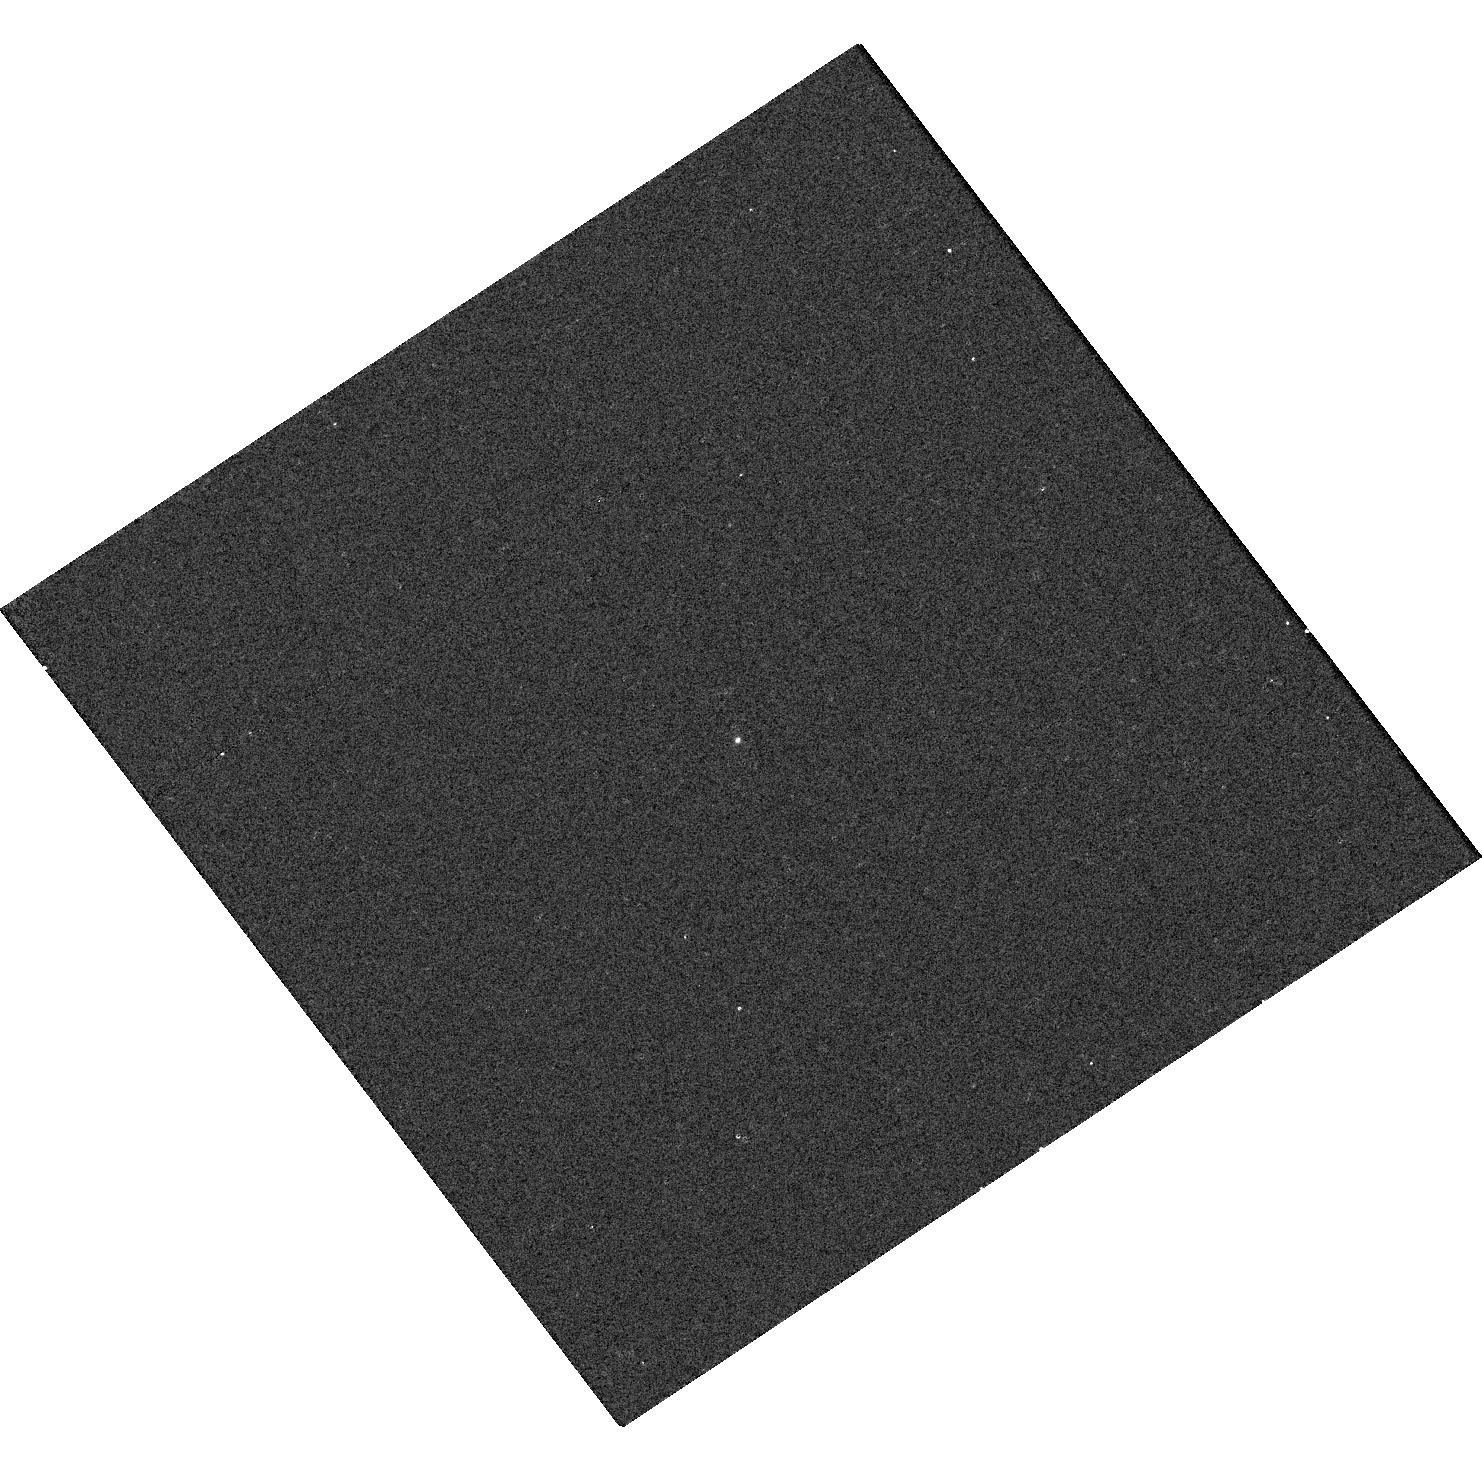
Target: GALEXJ204558.6-070306. Instrument: WFC3/UVIS. Filter: F218W. Exposure: 2 min. Observation ID: hst_14119_2l_wfc3_uvis_f218w_icyr2l

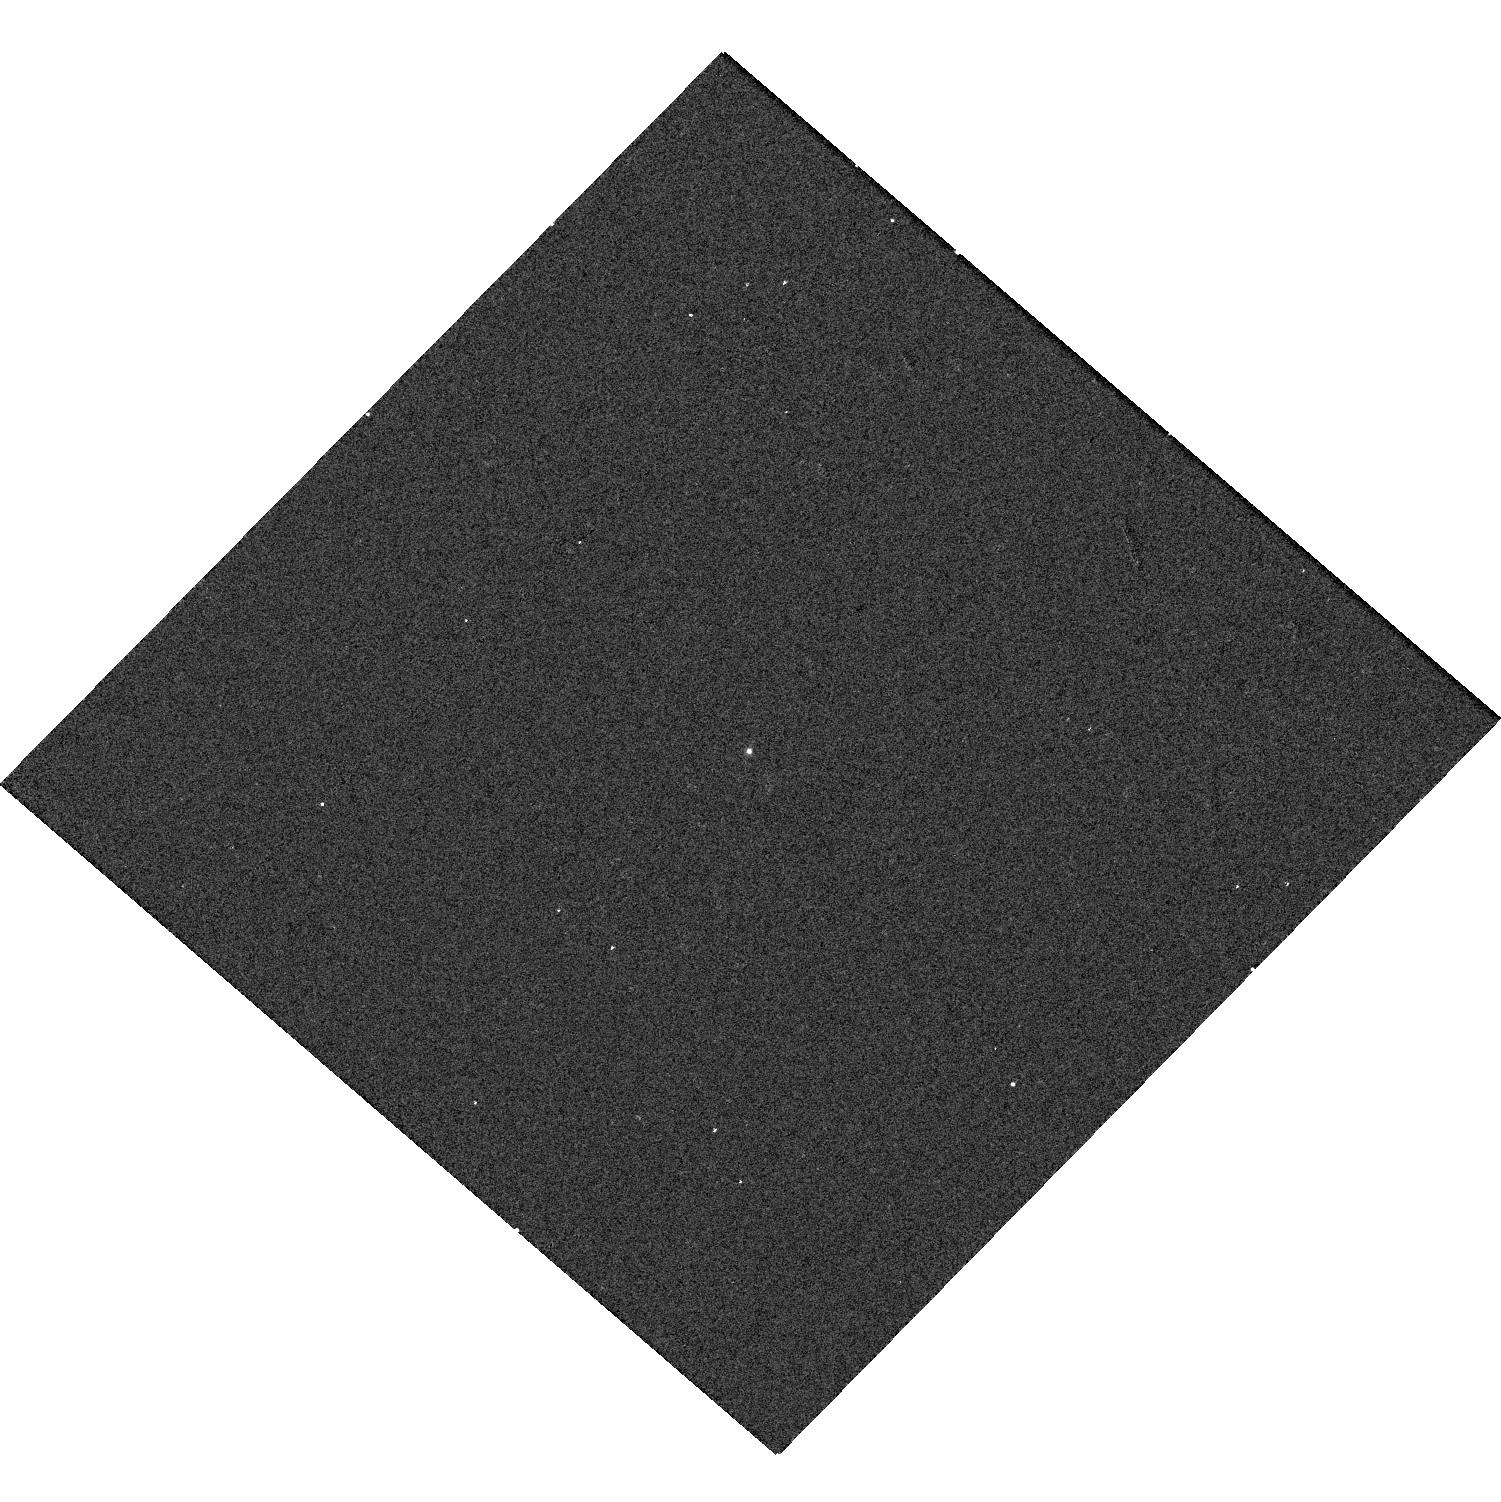
Target: GALEXJ081316.2+375456. Instrument: WFC3/UVIS. Filter: F275W. Exposure: 1 min. Observation ID: hst_14119_0r_wfc3_uvis_f275w_icyr0r

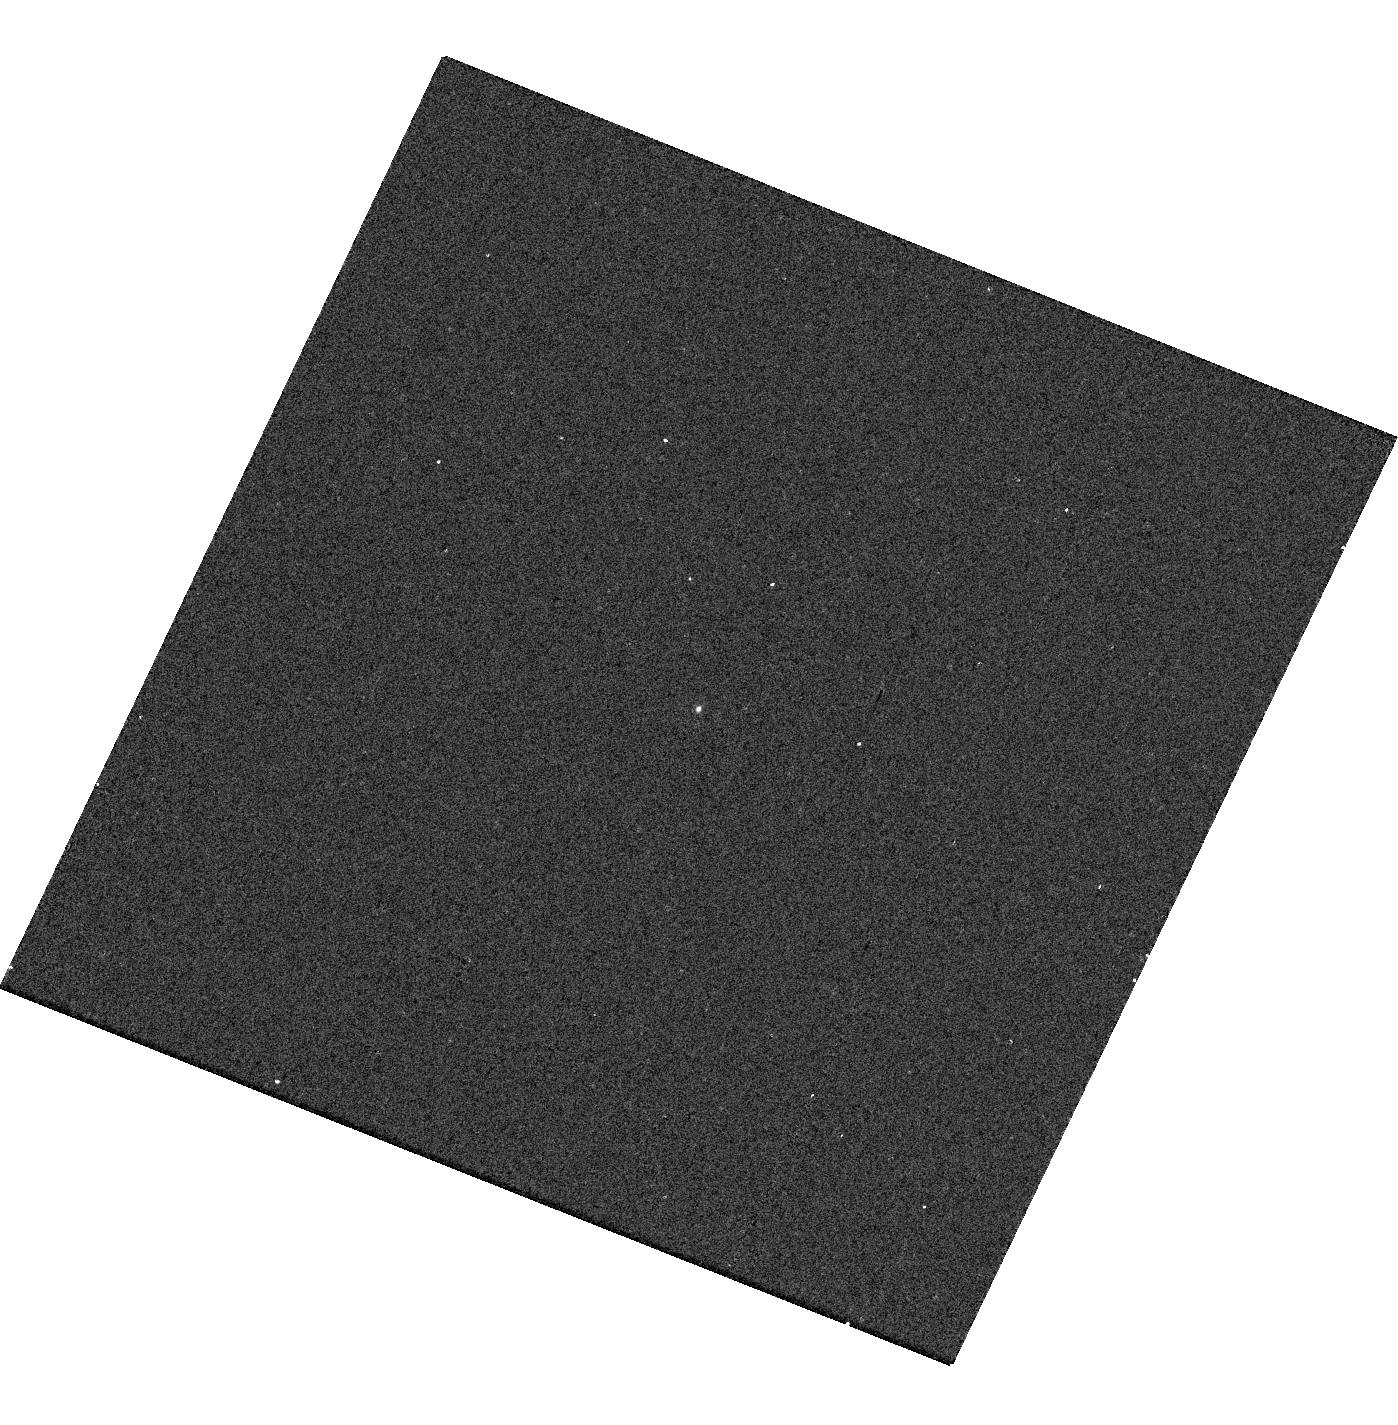
Target: GALEXJ083033.0+314610. Instrument: WFC3/UVIS. Filter: F218W. Exposure: 2 min. Observation ID: hst_14119_0v_wfc3_uvis_f218w_icyr0v

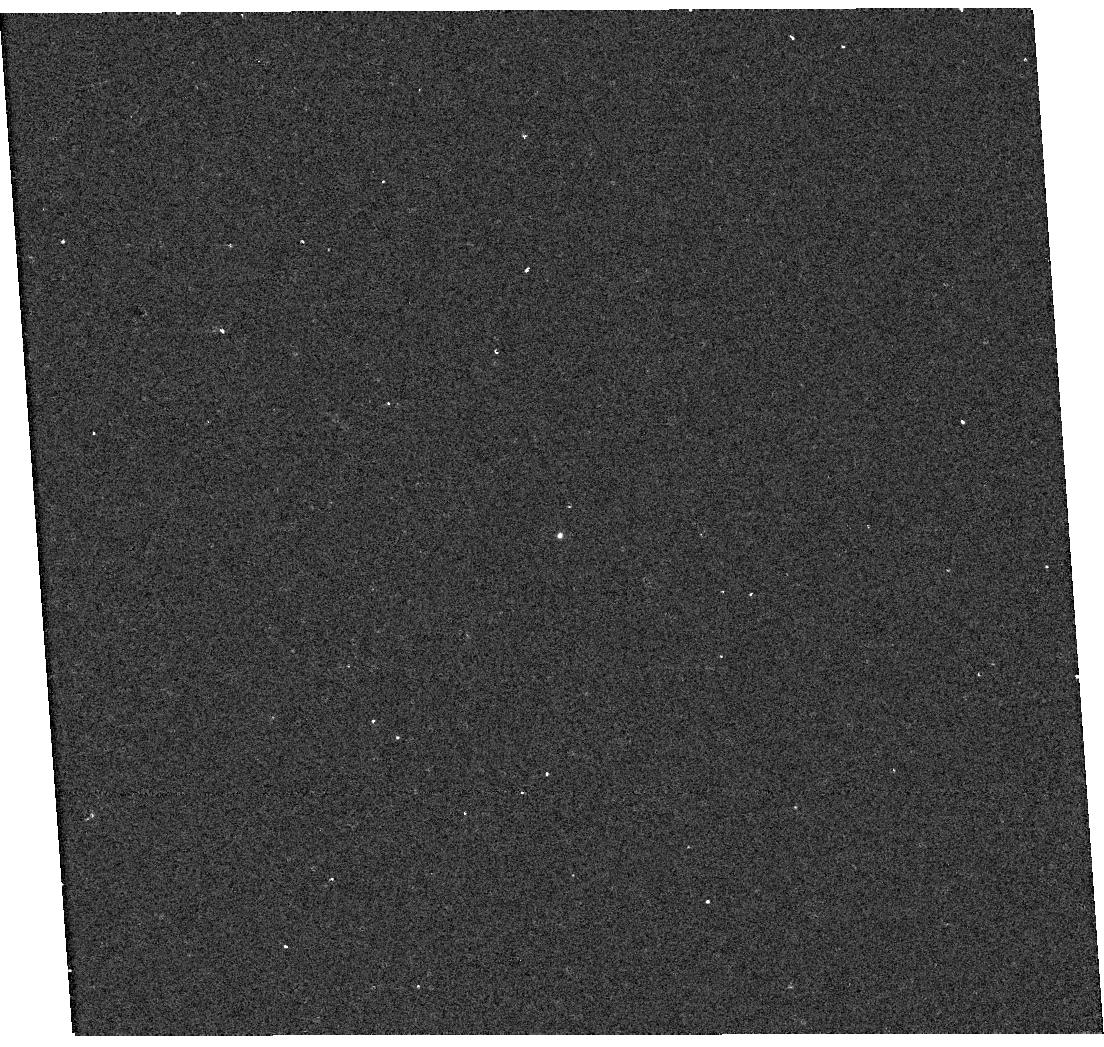
Target: GALEXJ104725.5+230247. Instrument: WFC3/UVIS. Filter: F218W. Exposure: 2 min. Observation ID: hst_14119_16_wfc3_uvis_f218w_icyr16

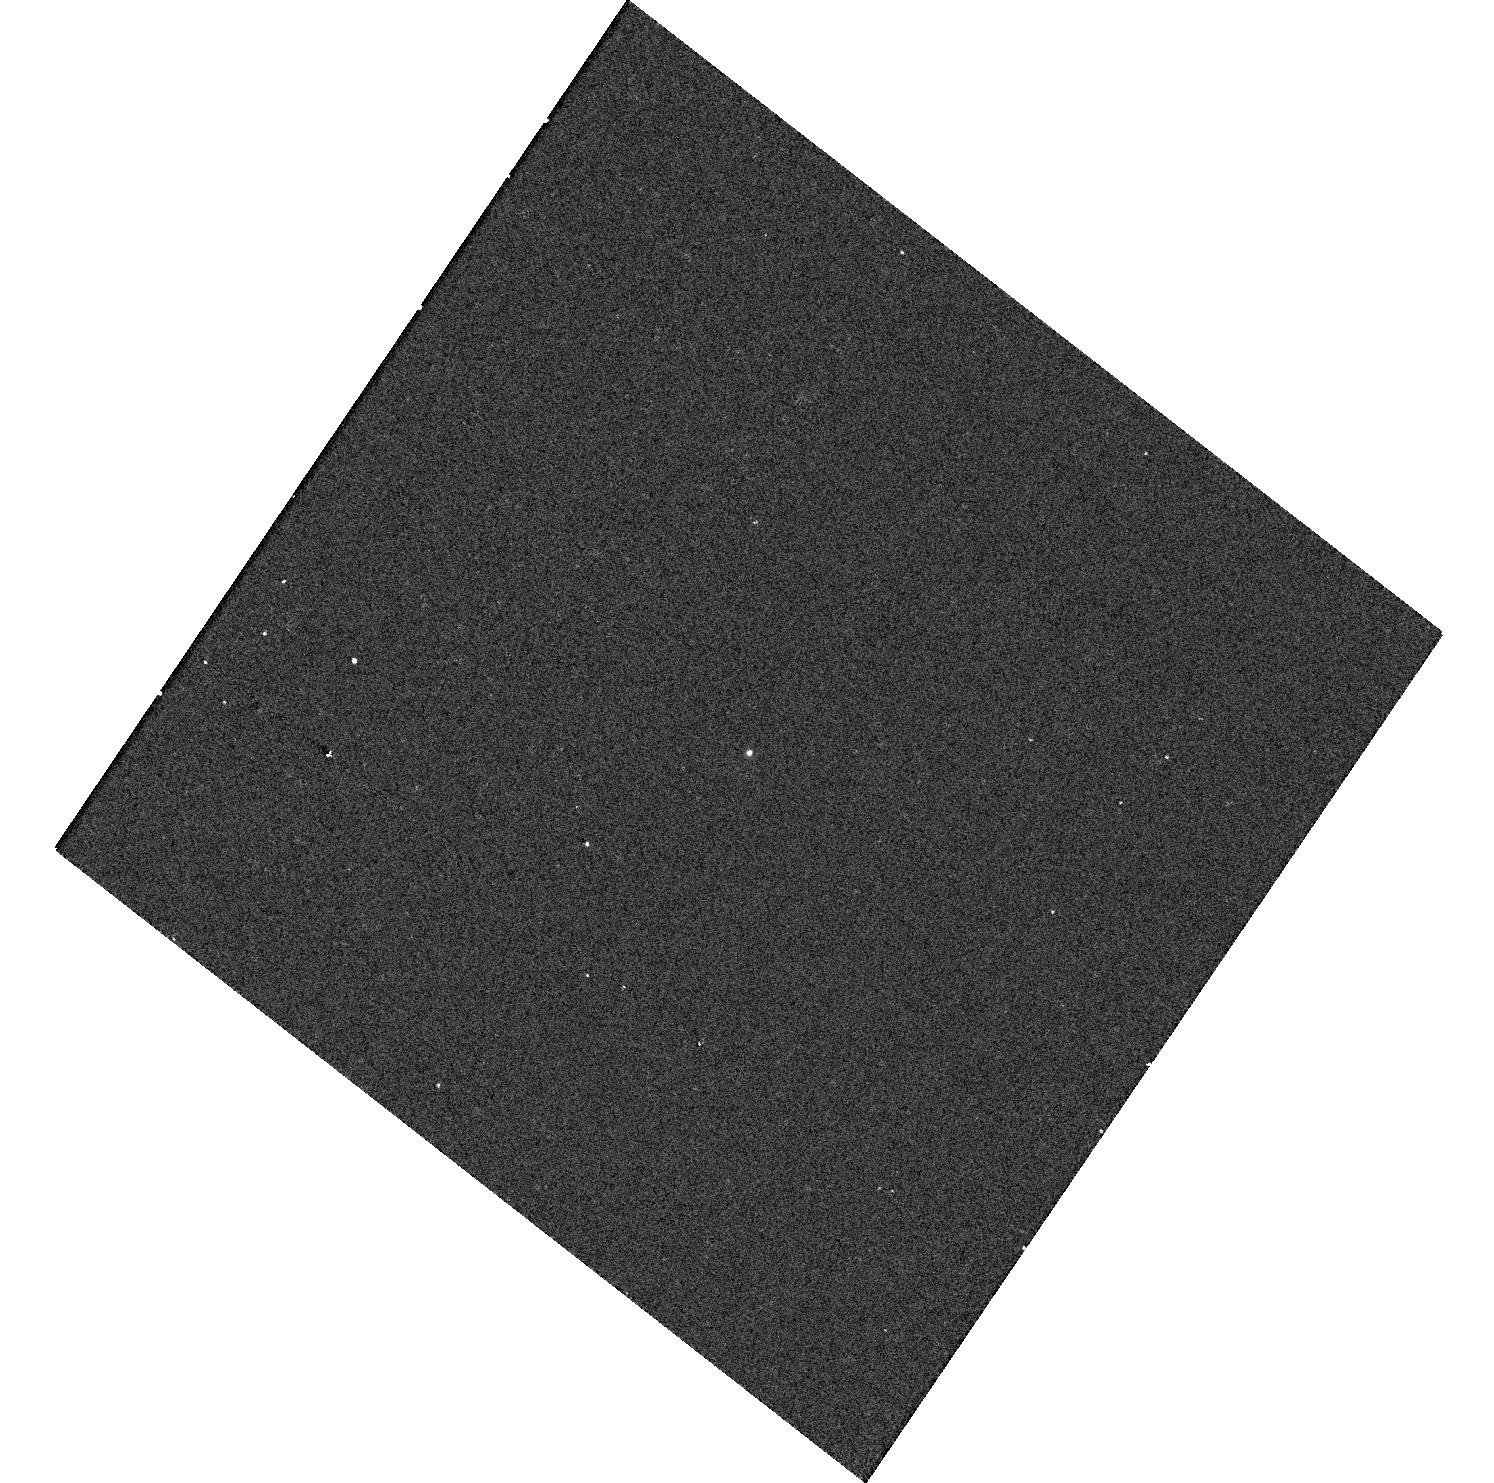
Target: GALEXJ221414.0+214828. Instrument: WFC3/UVIS. Filter: F218W. Exposure: 2 min. Observation ID: hst_14119_2o_wfc3_uvis_f218w_icyr2o

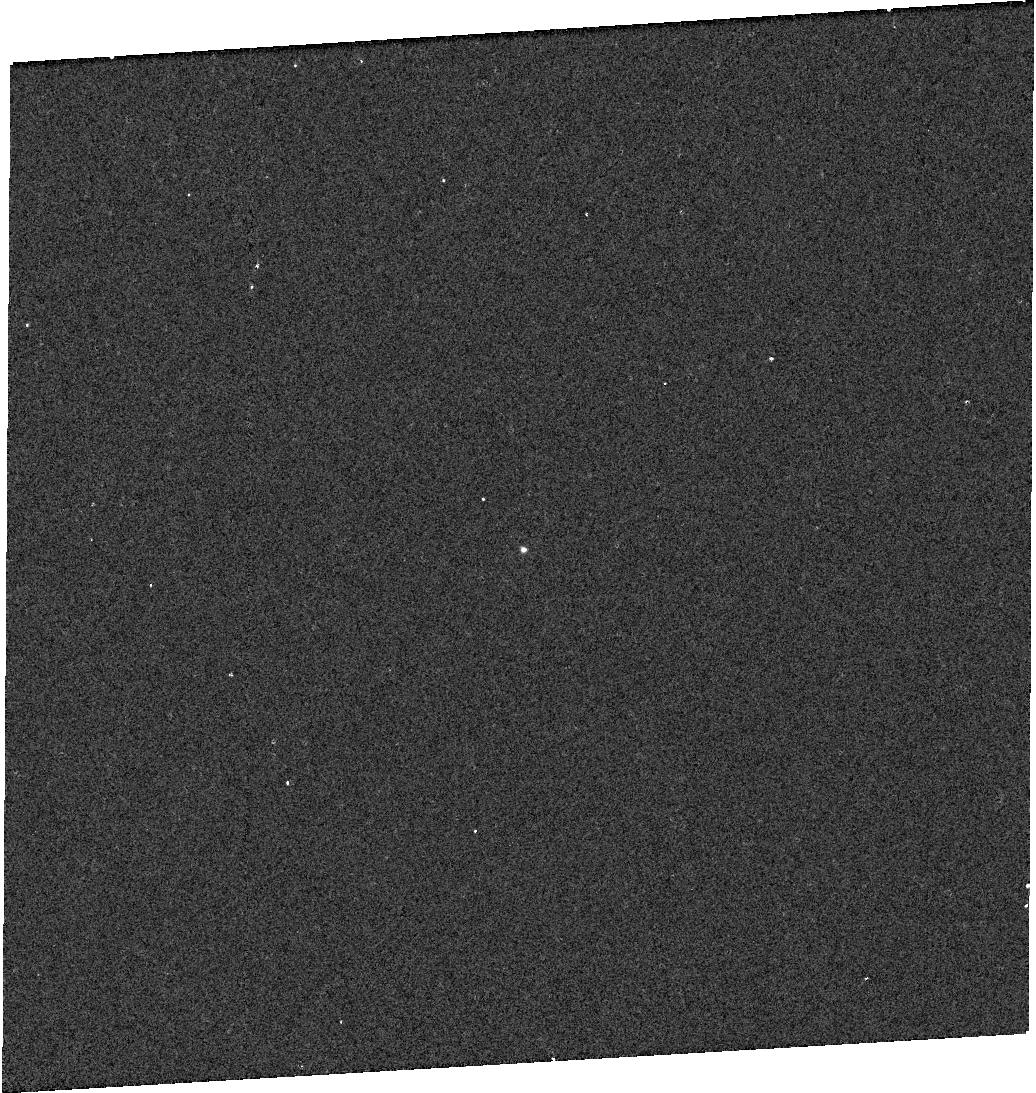
Target: GALEXJ120539.2+405353. Instrument: WFC3/UVIS. Filter: F218W. Exposure: 2 min. Observation ID: hst_14119_1f_wfc3_uvis_f218w_icyr1f

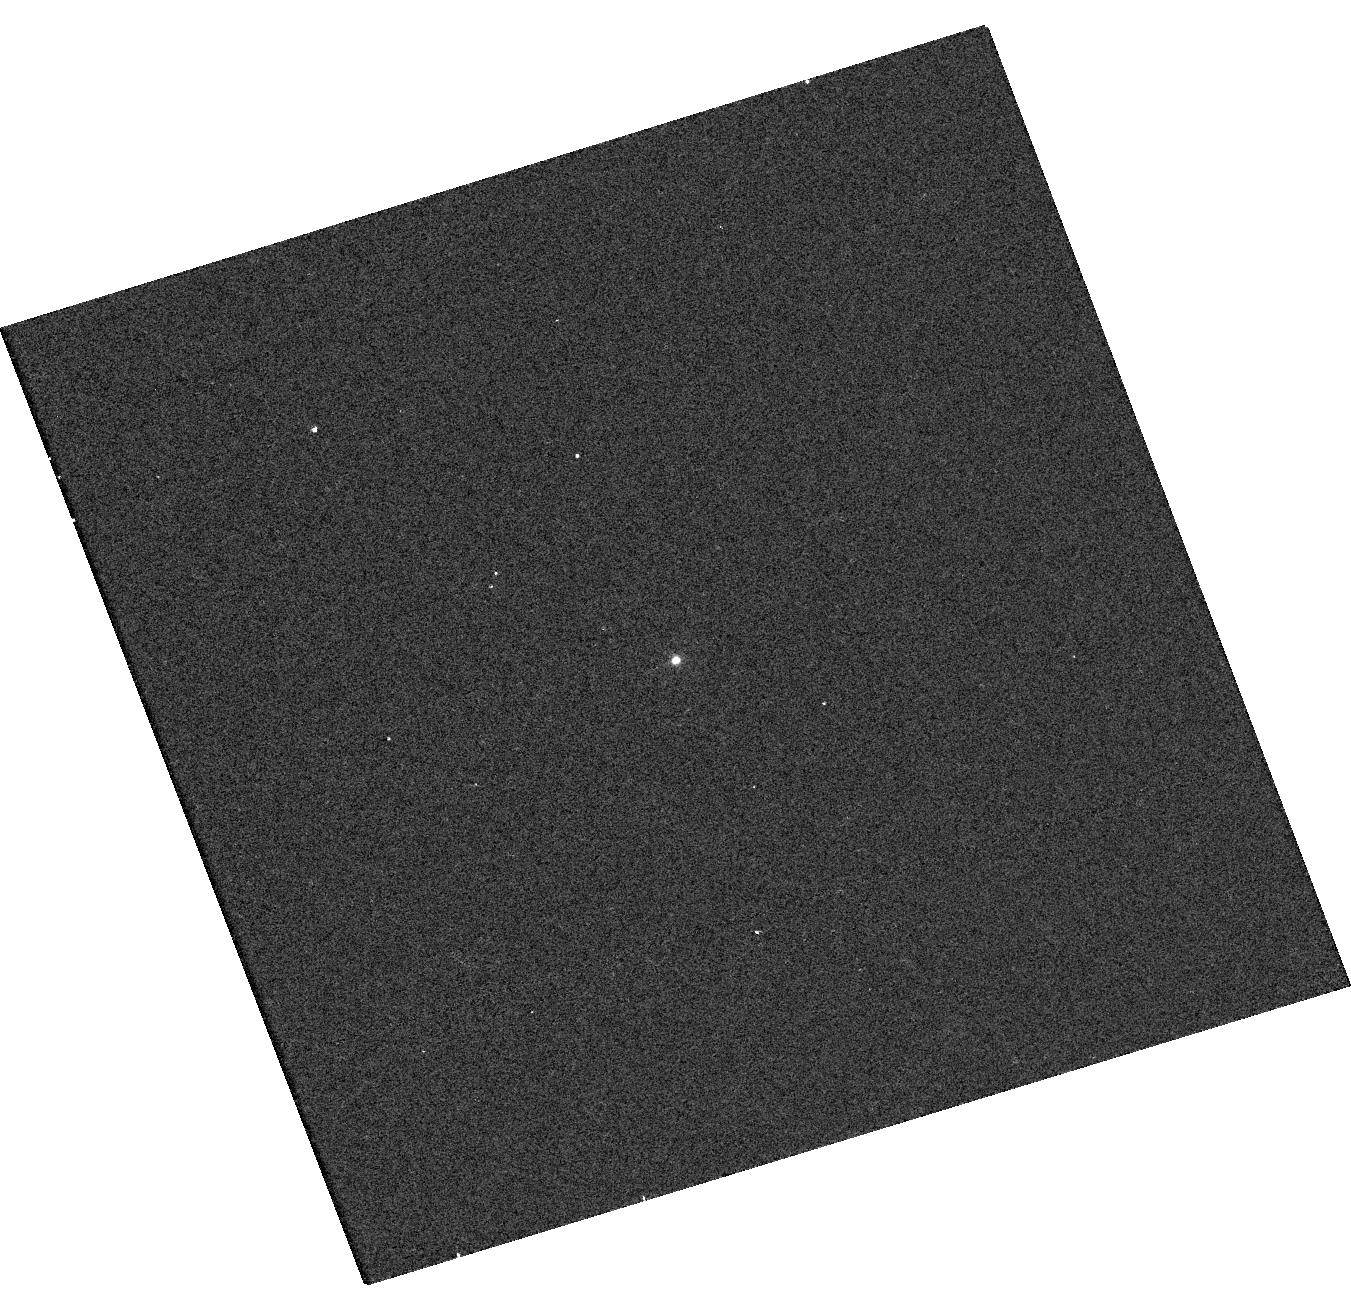
Target: GALEXJ173334.6+641904. Instrument: WFC3/UVIS. Filter: F336W. Exposure: 1 min. Observation ID: hst_14119_2e_wfc3_uvis_f336w_icyr2e

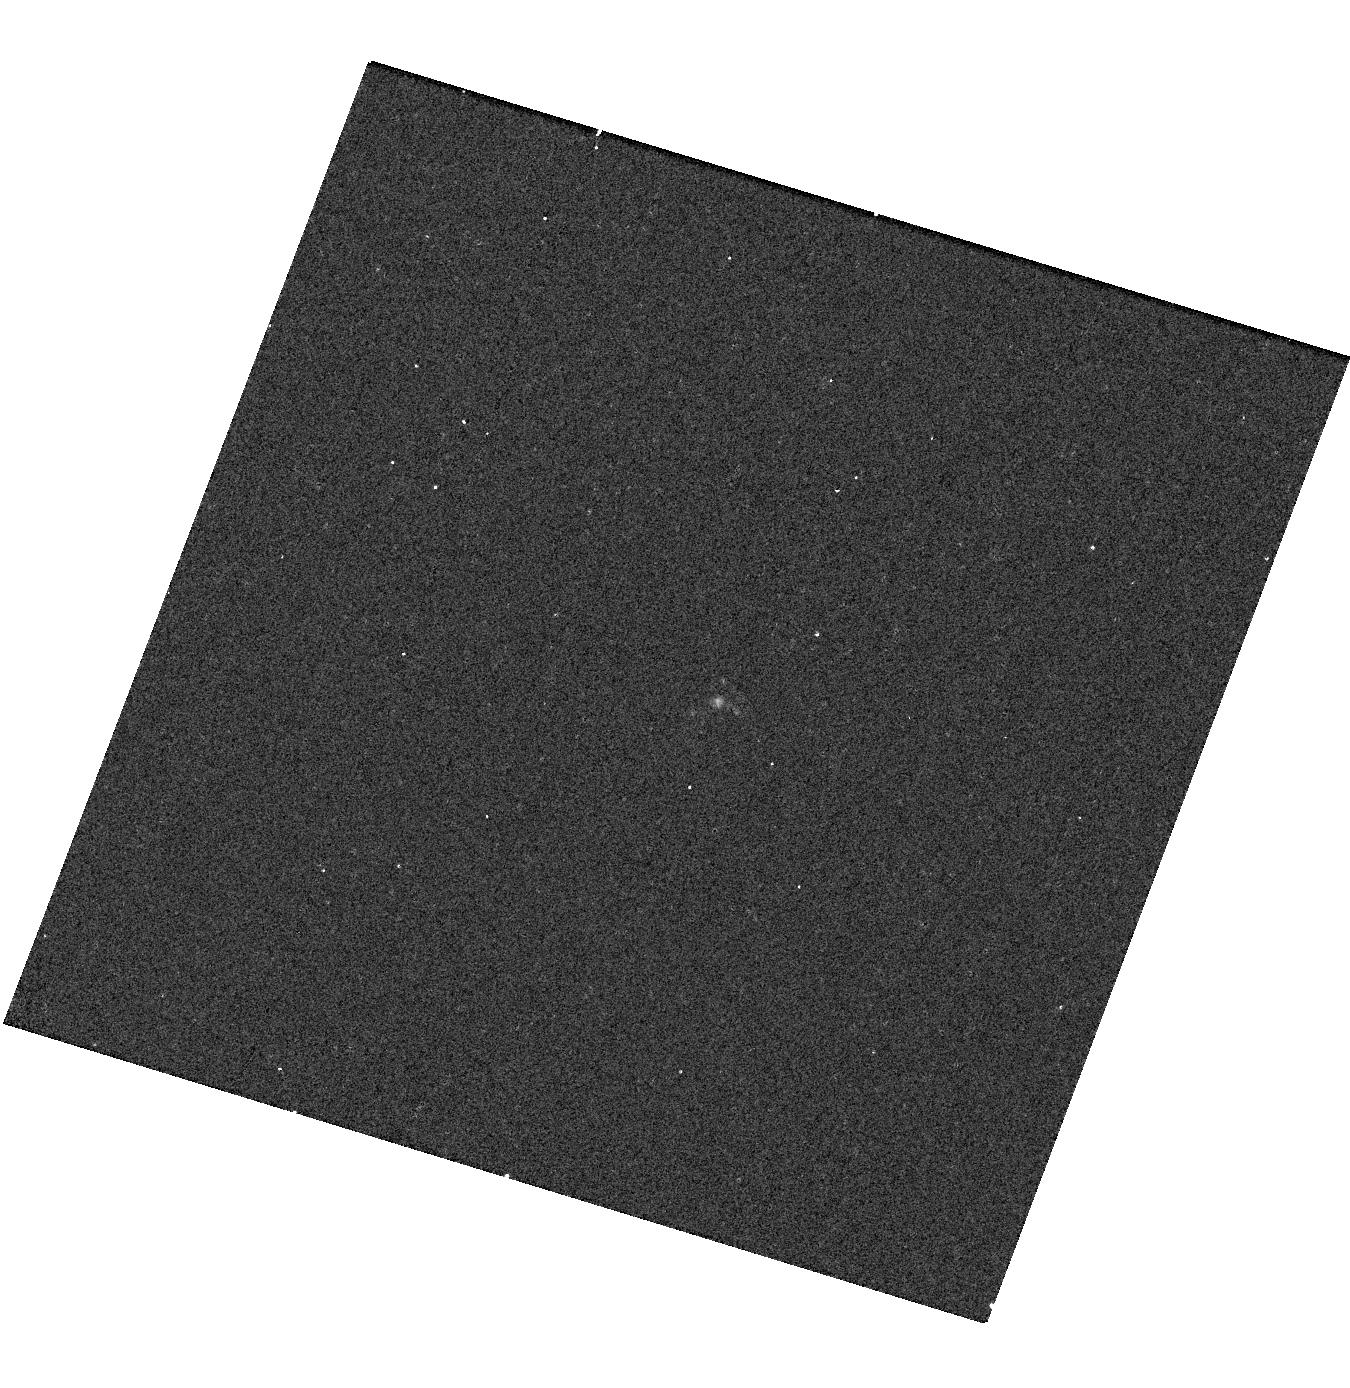
Target: GALEXJ122048.3+052236. Instrument: WFC3/UVIS. Filter: F218W. Exposure: 4 min. Observation ID: hst_14119_1h_wfc3_uvis_f218w_icyr1h

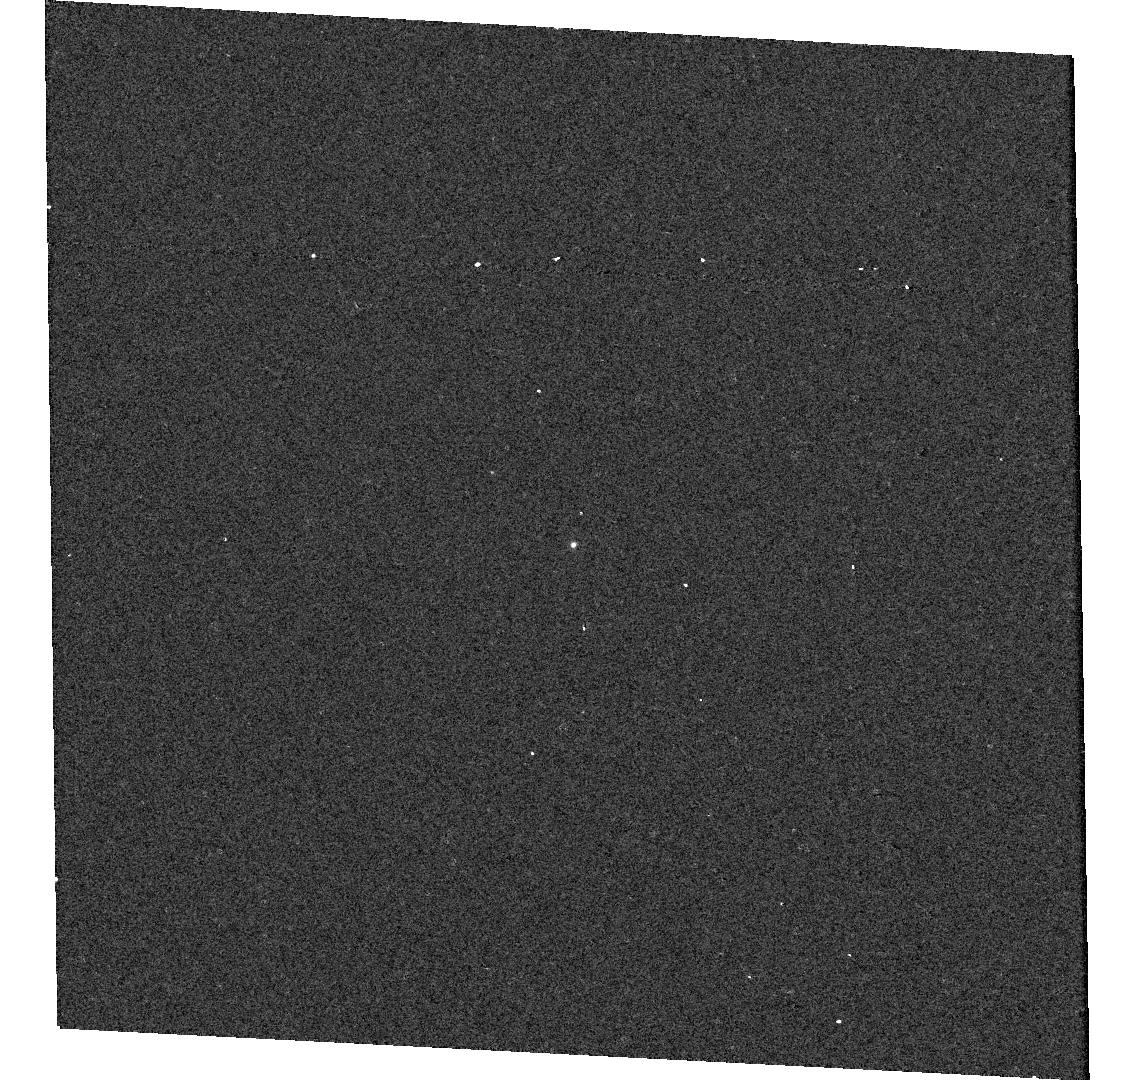
Target: GALEXJ112607.7-074135. Instrument: WFC3/UVIS. Filter: F218W. Exposure: 1 min. Observation ID: hst_14119_1c_wfc3_uvis_f218w_icyr1c

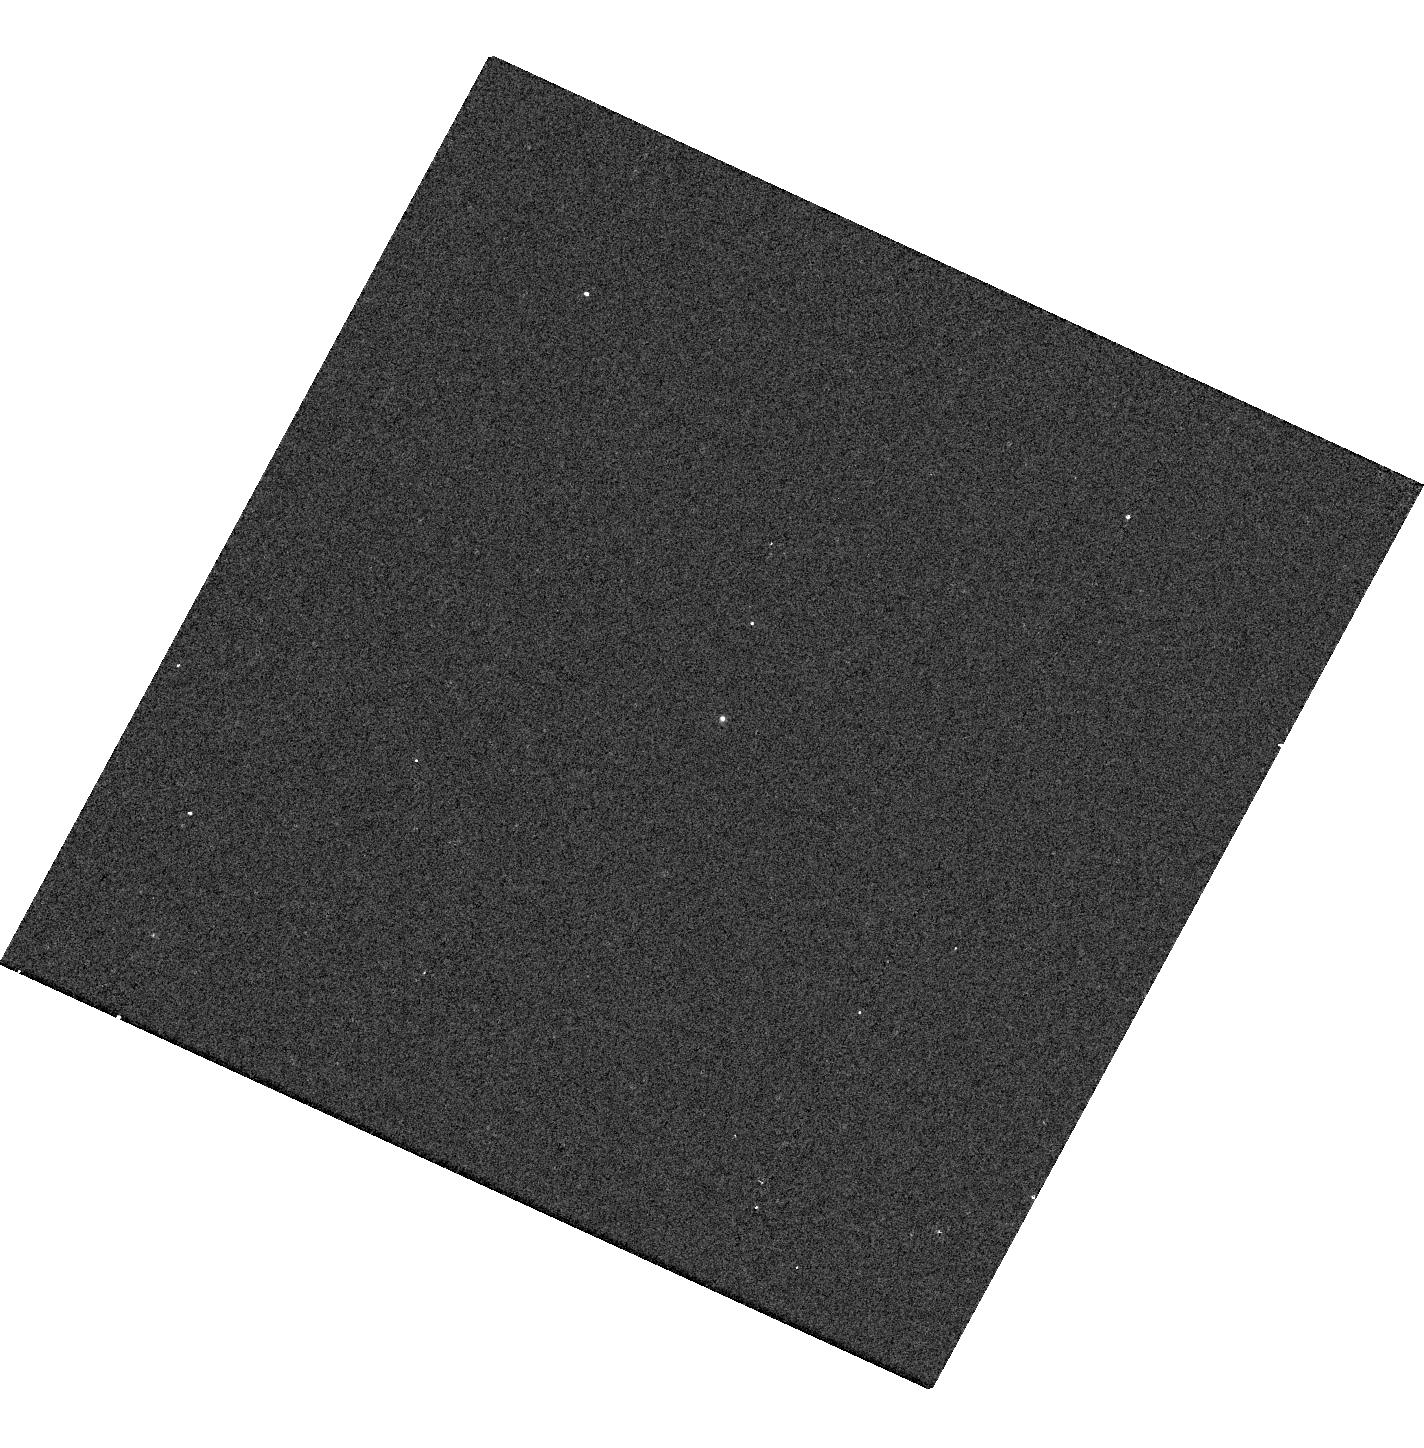
Target: GALEXJ080702.7+193326. Instrument: WFC3/UVIS. Filter: F218W. Exposure: 2 min. Observation ID: hst_14119_0p_wfc3_uvis_f218w_icyr0p

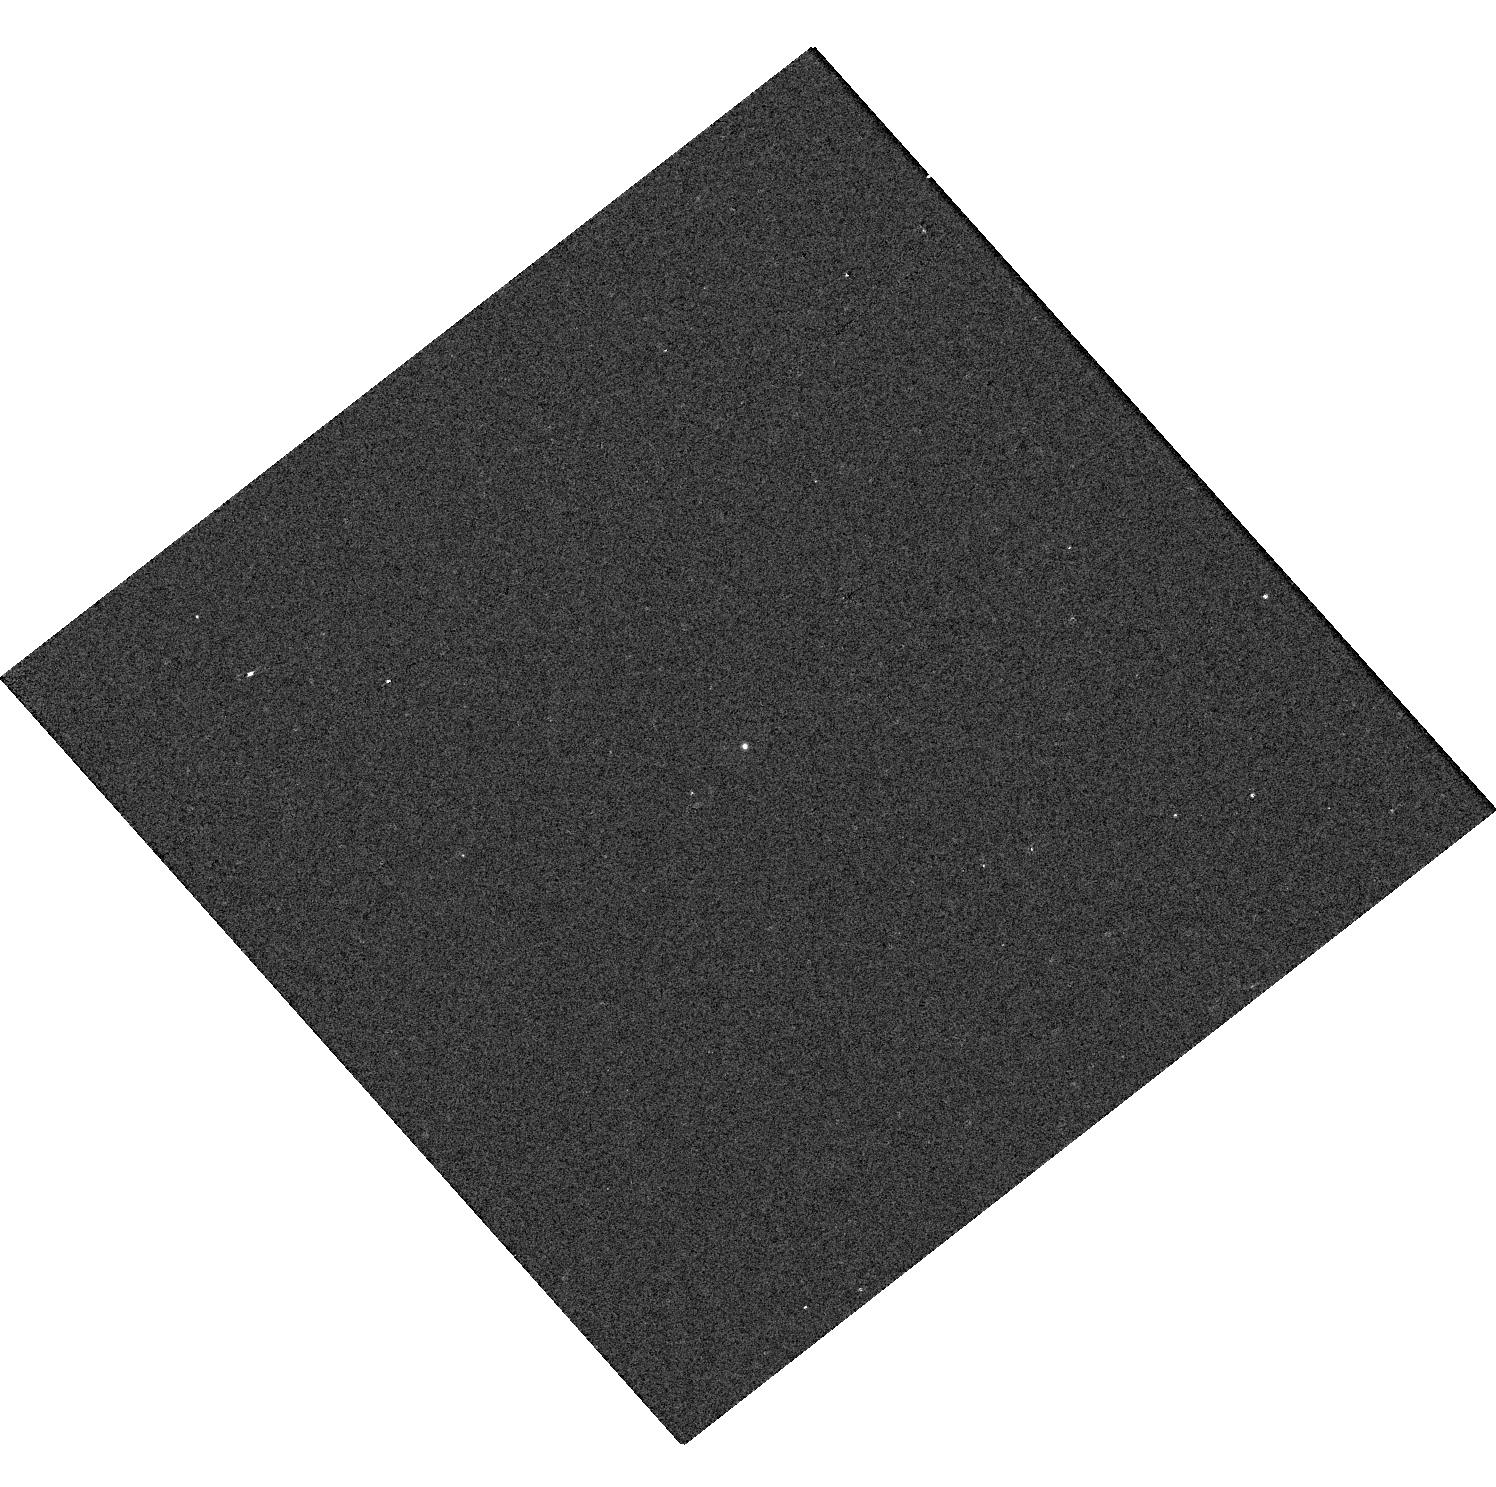
Target: GALEXJ082503.7+130521. Instrument: WFC3/UVIS. Filter: F218W. Exposure: 2 min. Observation ID: hst_14119_0u_wfc3_uvis_f218w_icyr0u

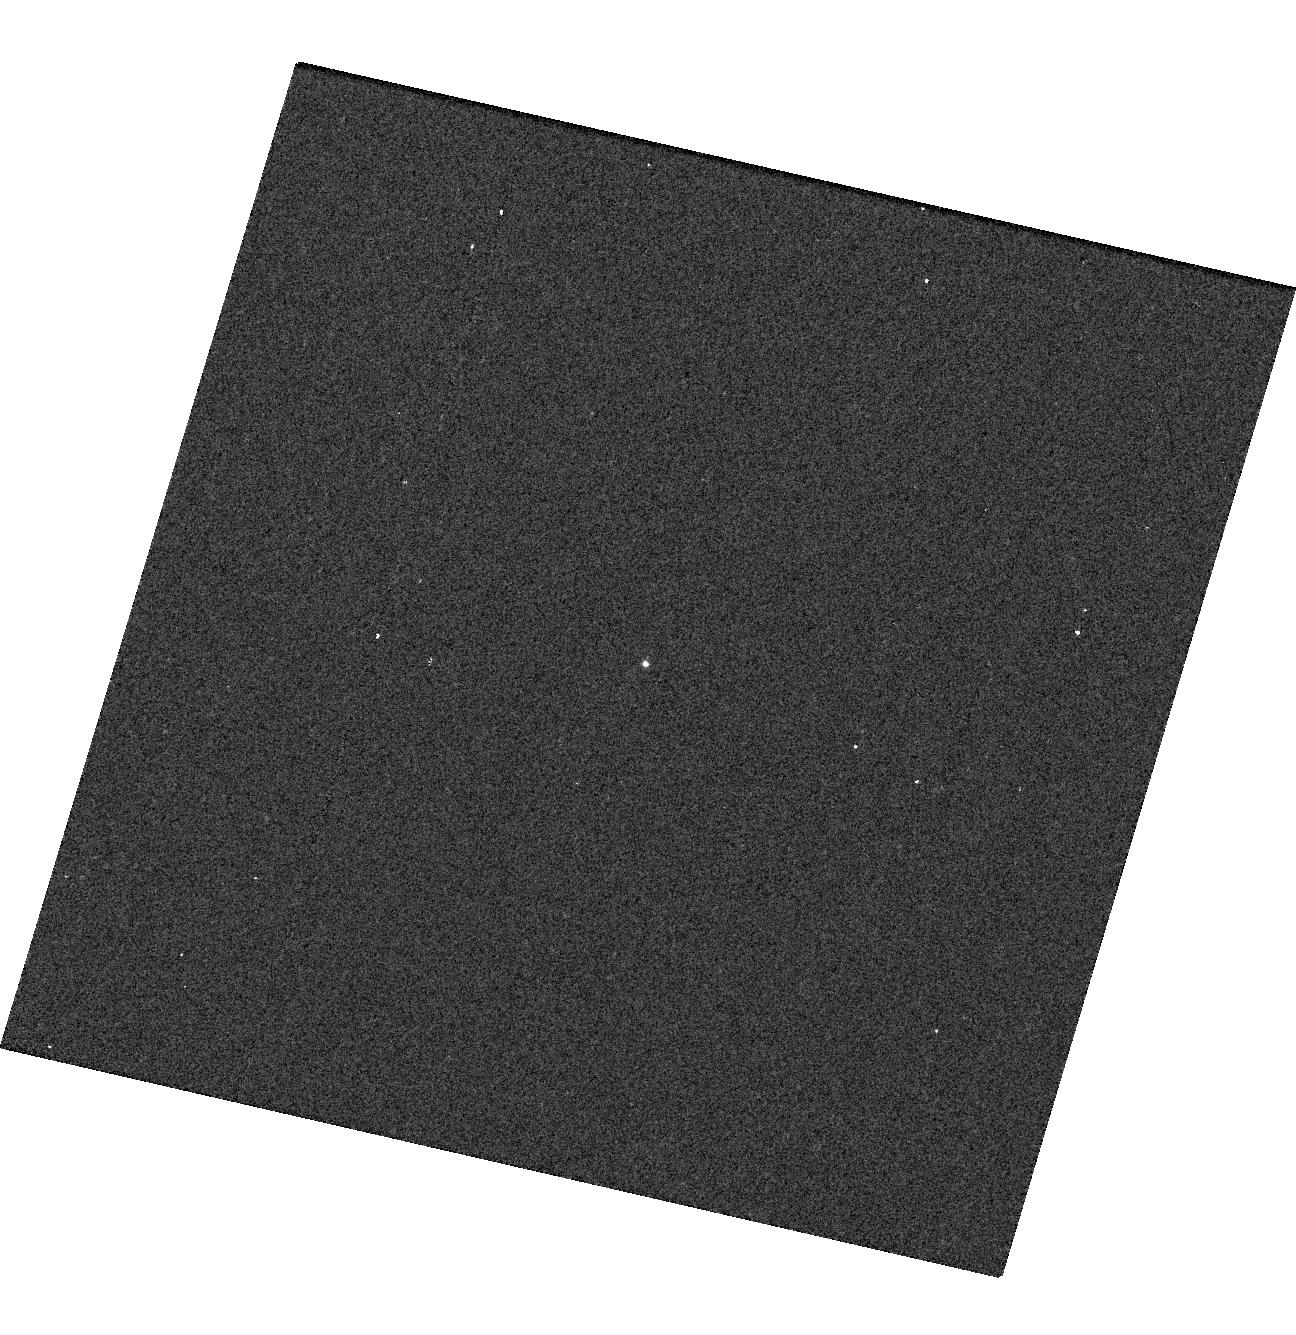
Target: GALEXJ151229.1+431432. Instrument: WFC3/UVIS. Filter: F275W. Exposure: 1 min. Observation ID: hst_14119_1u_wfc3_uvis_f275w_icyr1u

Understanding Stellar Evolution of Intermediate-Mass Stars from a New Sample of SiriusB-Like Binaries (PI: Bianchi, Luciana C.)

The population of very hot white dwarfs (WD) is elusive at all wavelengths except the UV. These stars have small radii, resulting in low optical luminosities, and high temperatures, to which optical colors are insensitive. Yet, they are extremely relevant astrophysical probes; their progenitors enrich the interstellar medium with carbon, nitrogen, and other important elements, shedding most of their initial mass in late evolutionary phases. But our knowledge of mass loss and envelope enrichment in the AGB phase, and the link to subsequent evolution of the remnant to the WD phase, has critical gaps which limit our understanding of galaxy chemical evolution. From the GALEX UV surveys matched to optical photometric and spectroscopic surveys, we extracted a SNAP sample of hot WDs in binary systems with companions of spectral type from late B to early K. The pairs are unresolved in GALEX and SDSS imaging, but will likely be resolved with HST in most cases. We propose WFC3 imaging in 5 filters (F218W F275W F336W F475W F606W) that will allow individual SED measurements for both stars in each resolved pair, to derive separation and stellar parameters. For the resolved pairs, we will be able to constrain initial and current WD mass, as well as age and luminosity. Results will address the open questions of: initial-final mass relation, which maps the final WD mass to the initial mass of the progenitor and is critical for understanding chemical enrichment of the interstellar medium, degenerate mass-radius relation, binary mass function, and binary evolution, over a wide range of initial masses. The UV measurements are indispensable to characterize the hot WD.